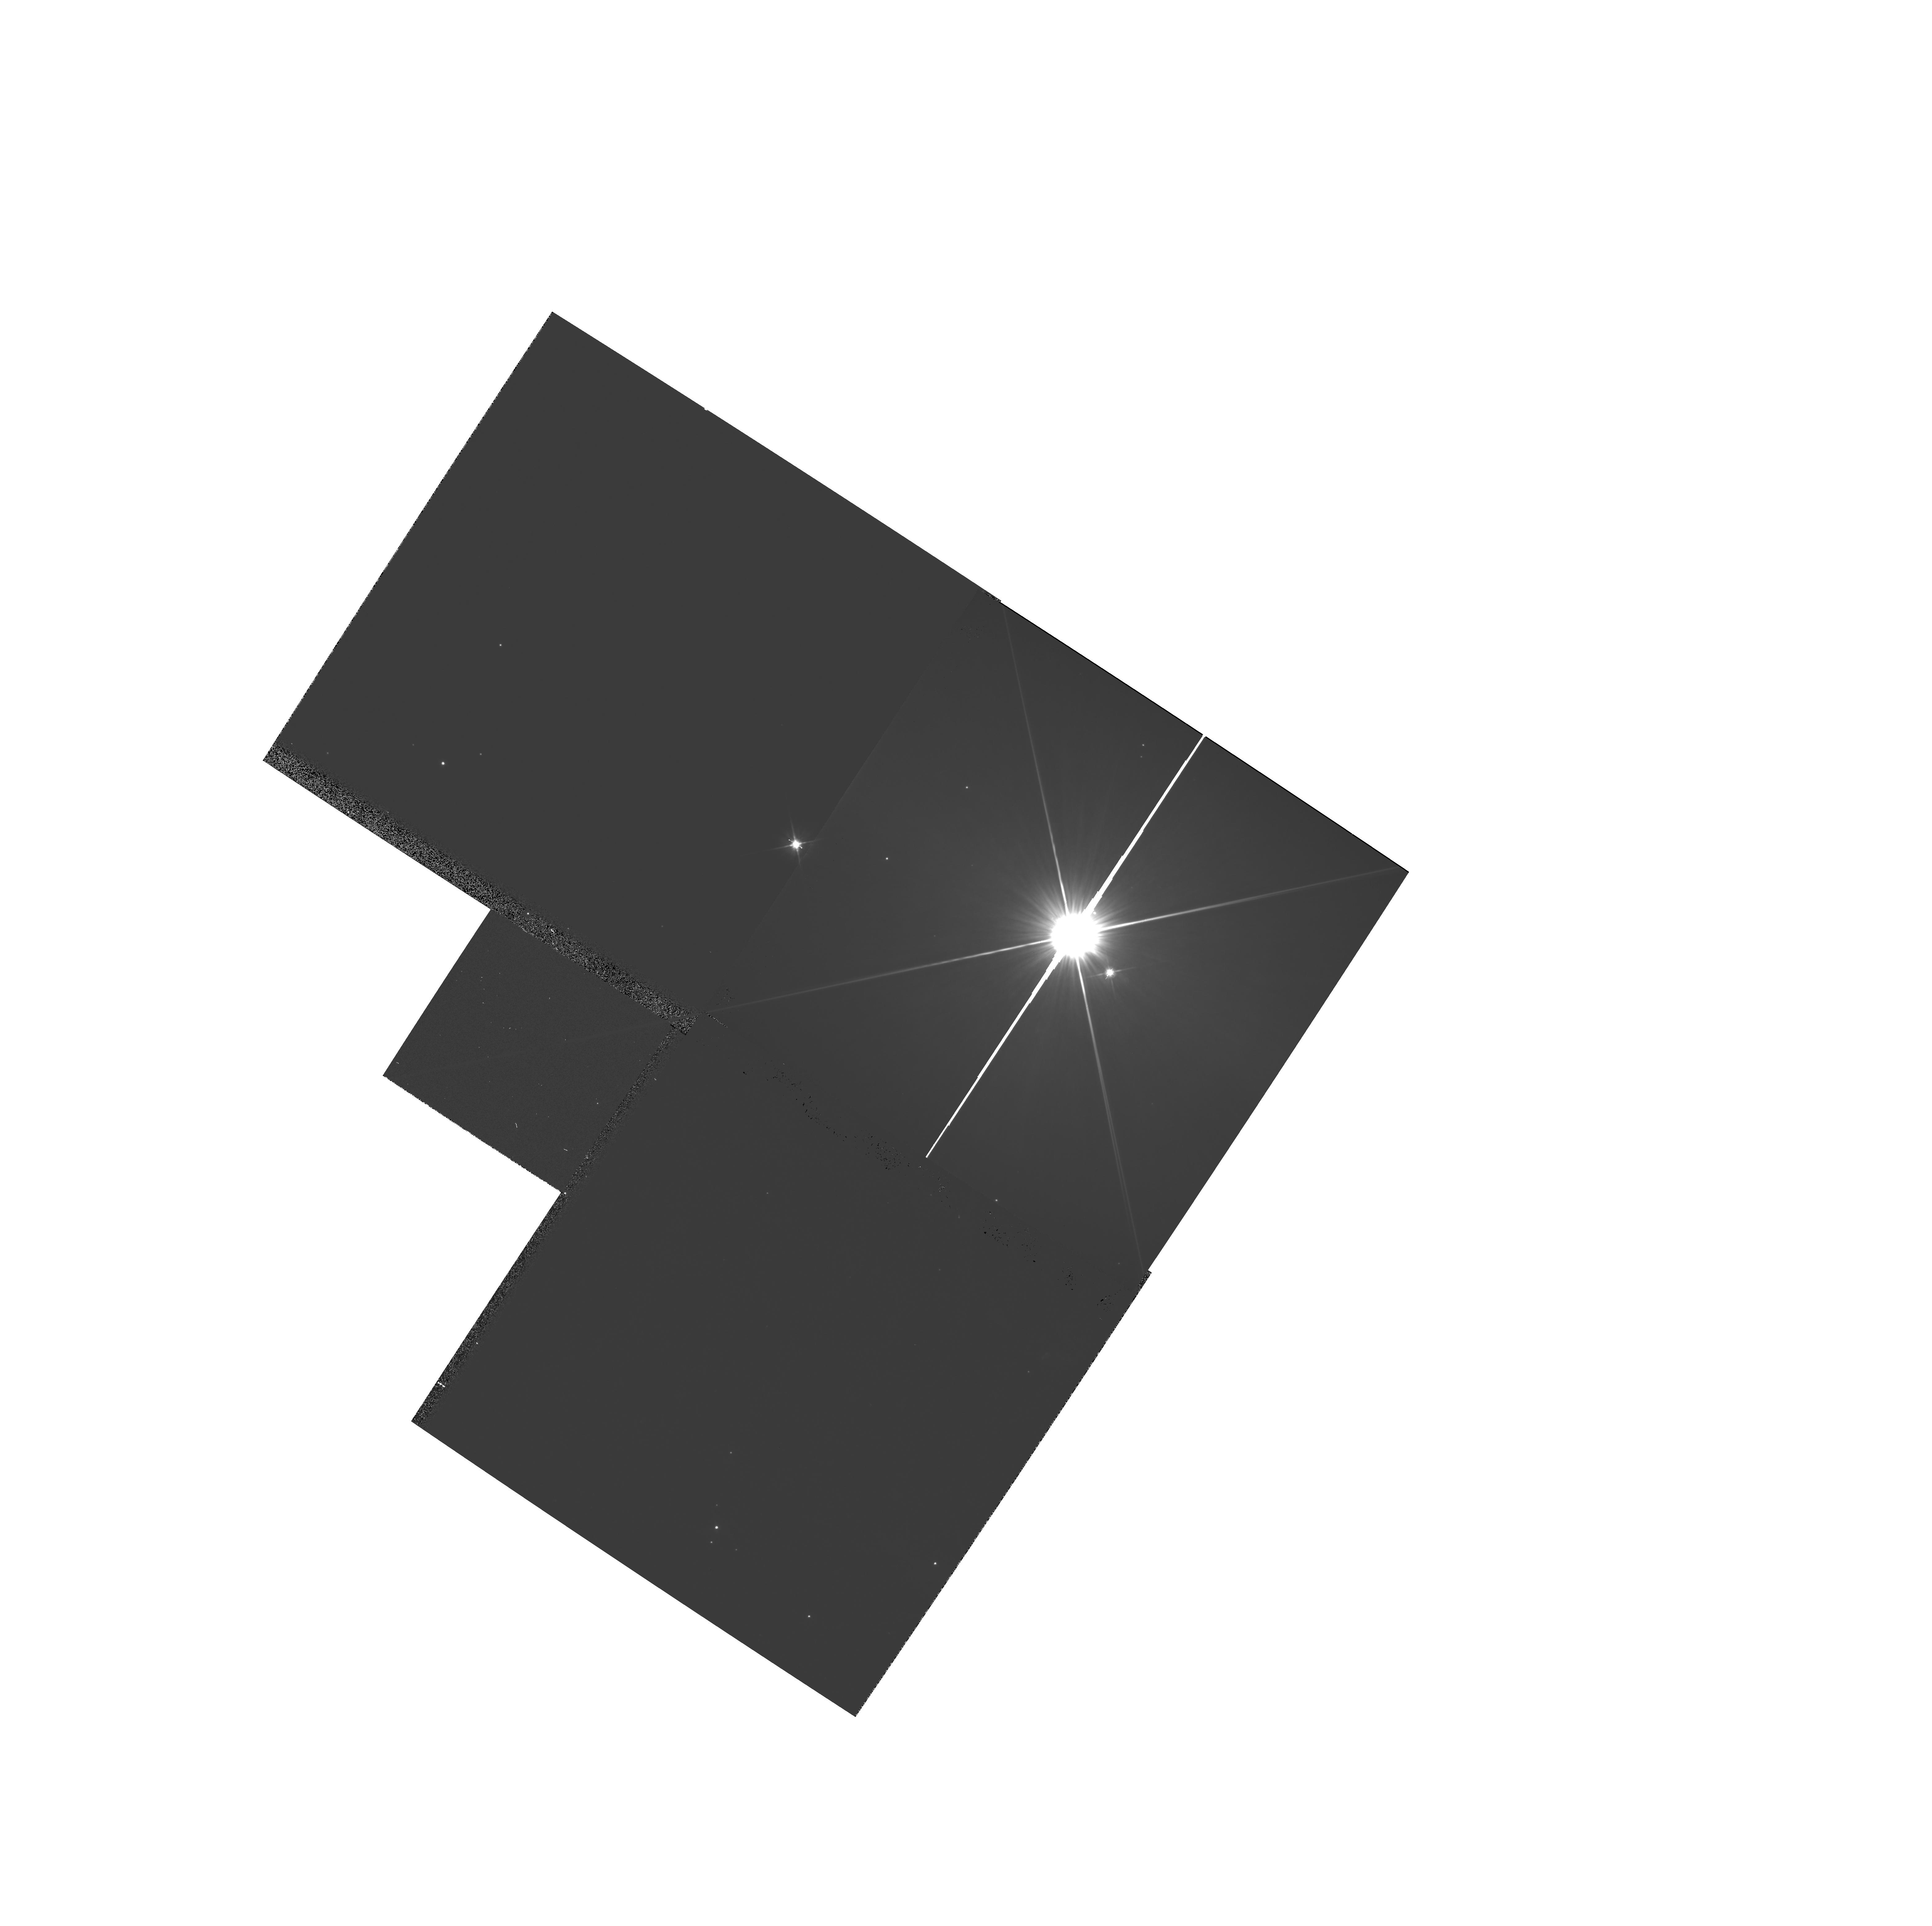
Target: HR-4796. Instrument: WFPC2/PC. Filter: F606W. Exposure: 4 min. Observation ID: hst_6863_01_wfpc2_pc_f606w_u3j501

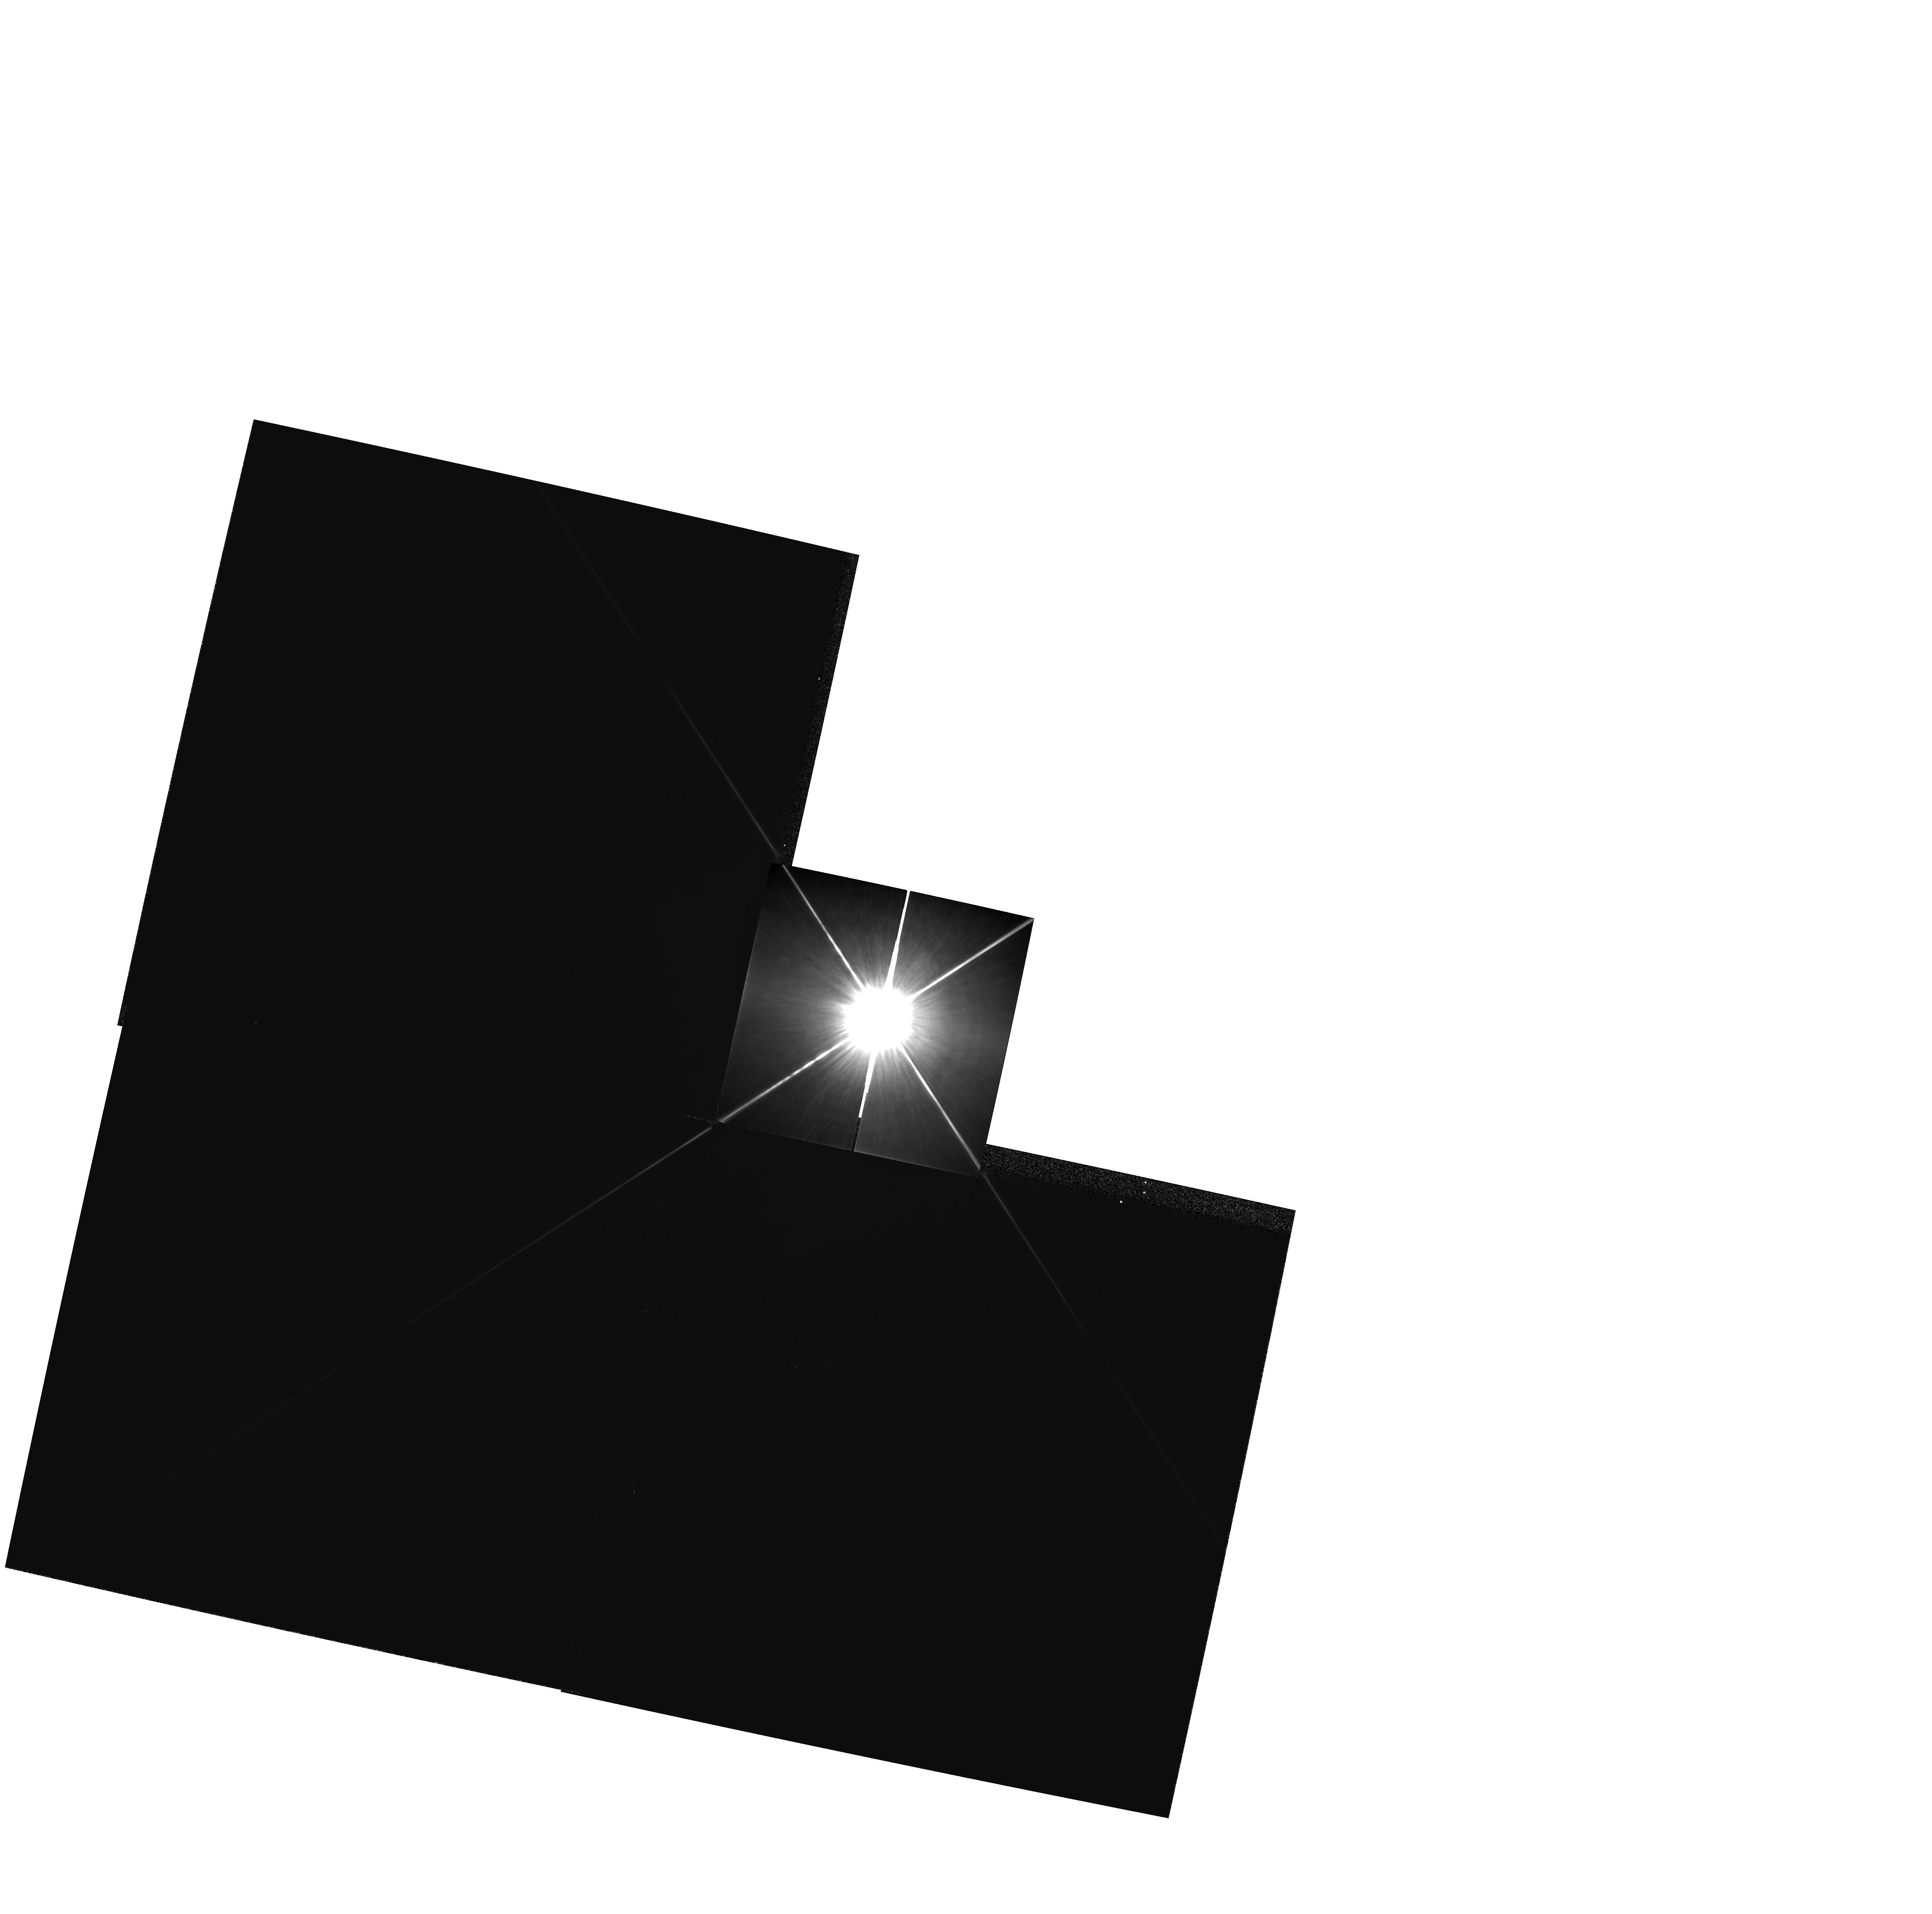
Target: EPS-ERI. Instrument: WFPC2/PC. Filter: F814W. Exposure: 1 min. Observation ID: hst_6863_02_wfpc2_pc_f814w_u3j502

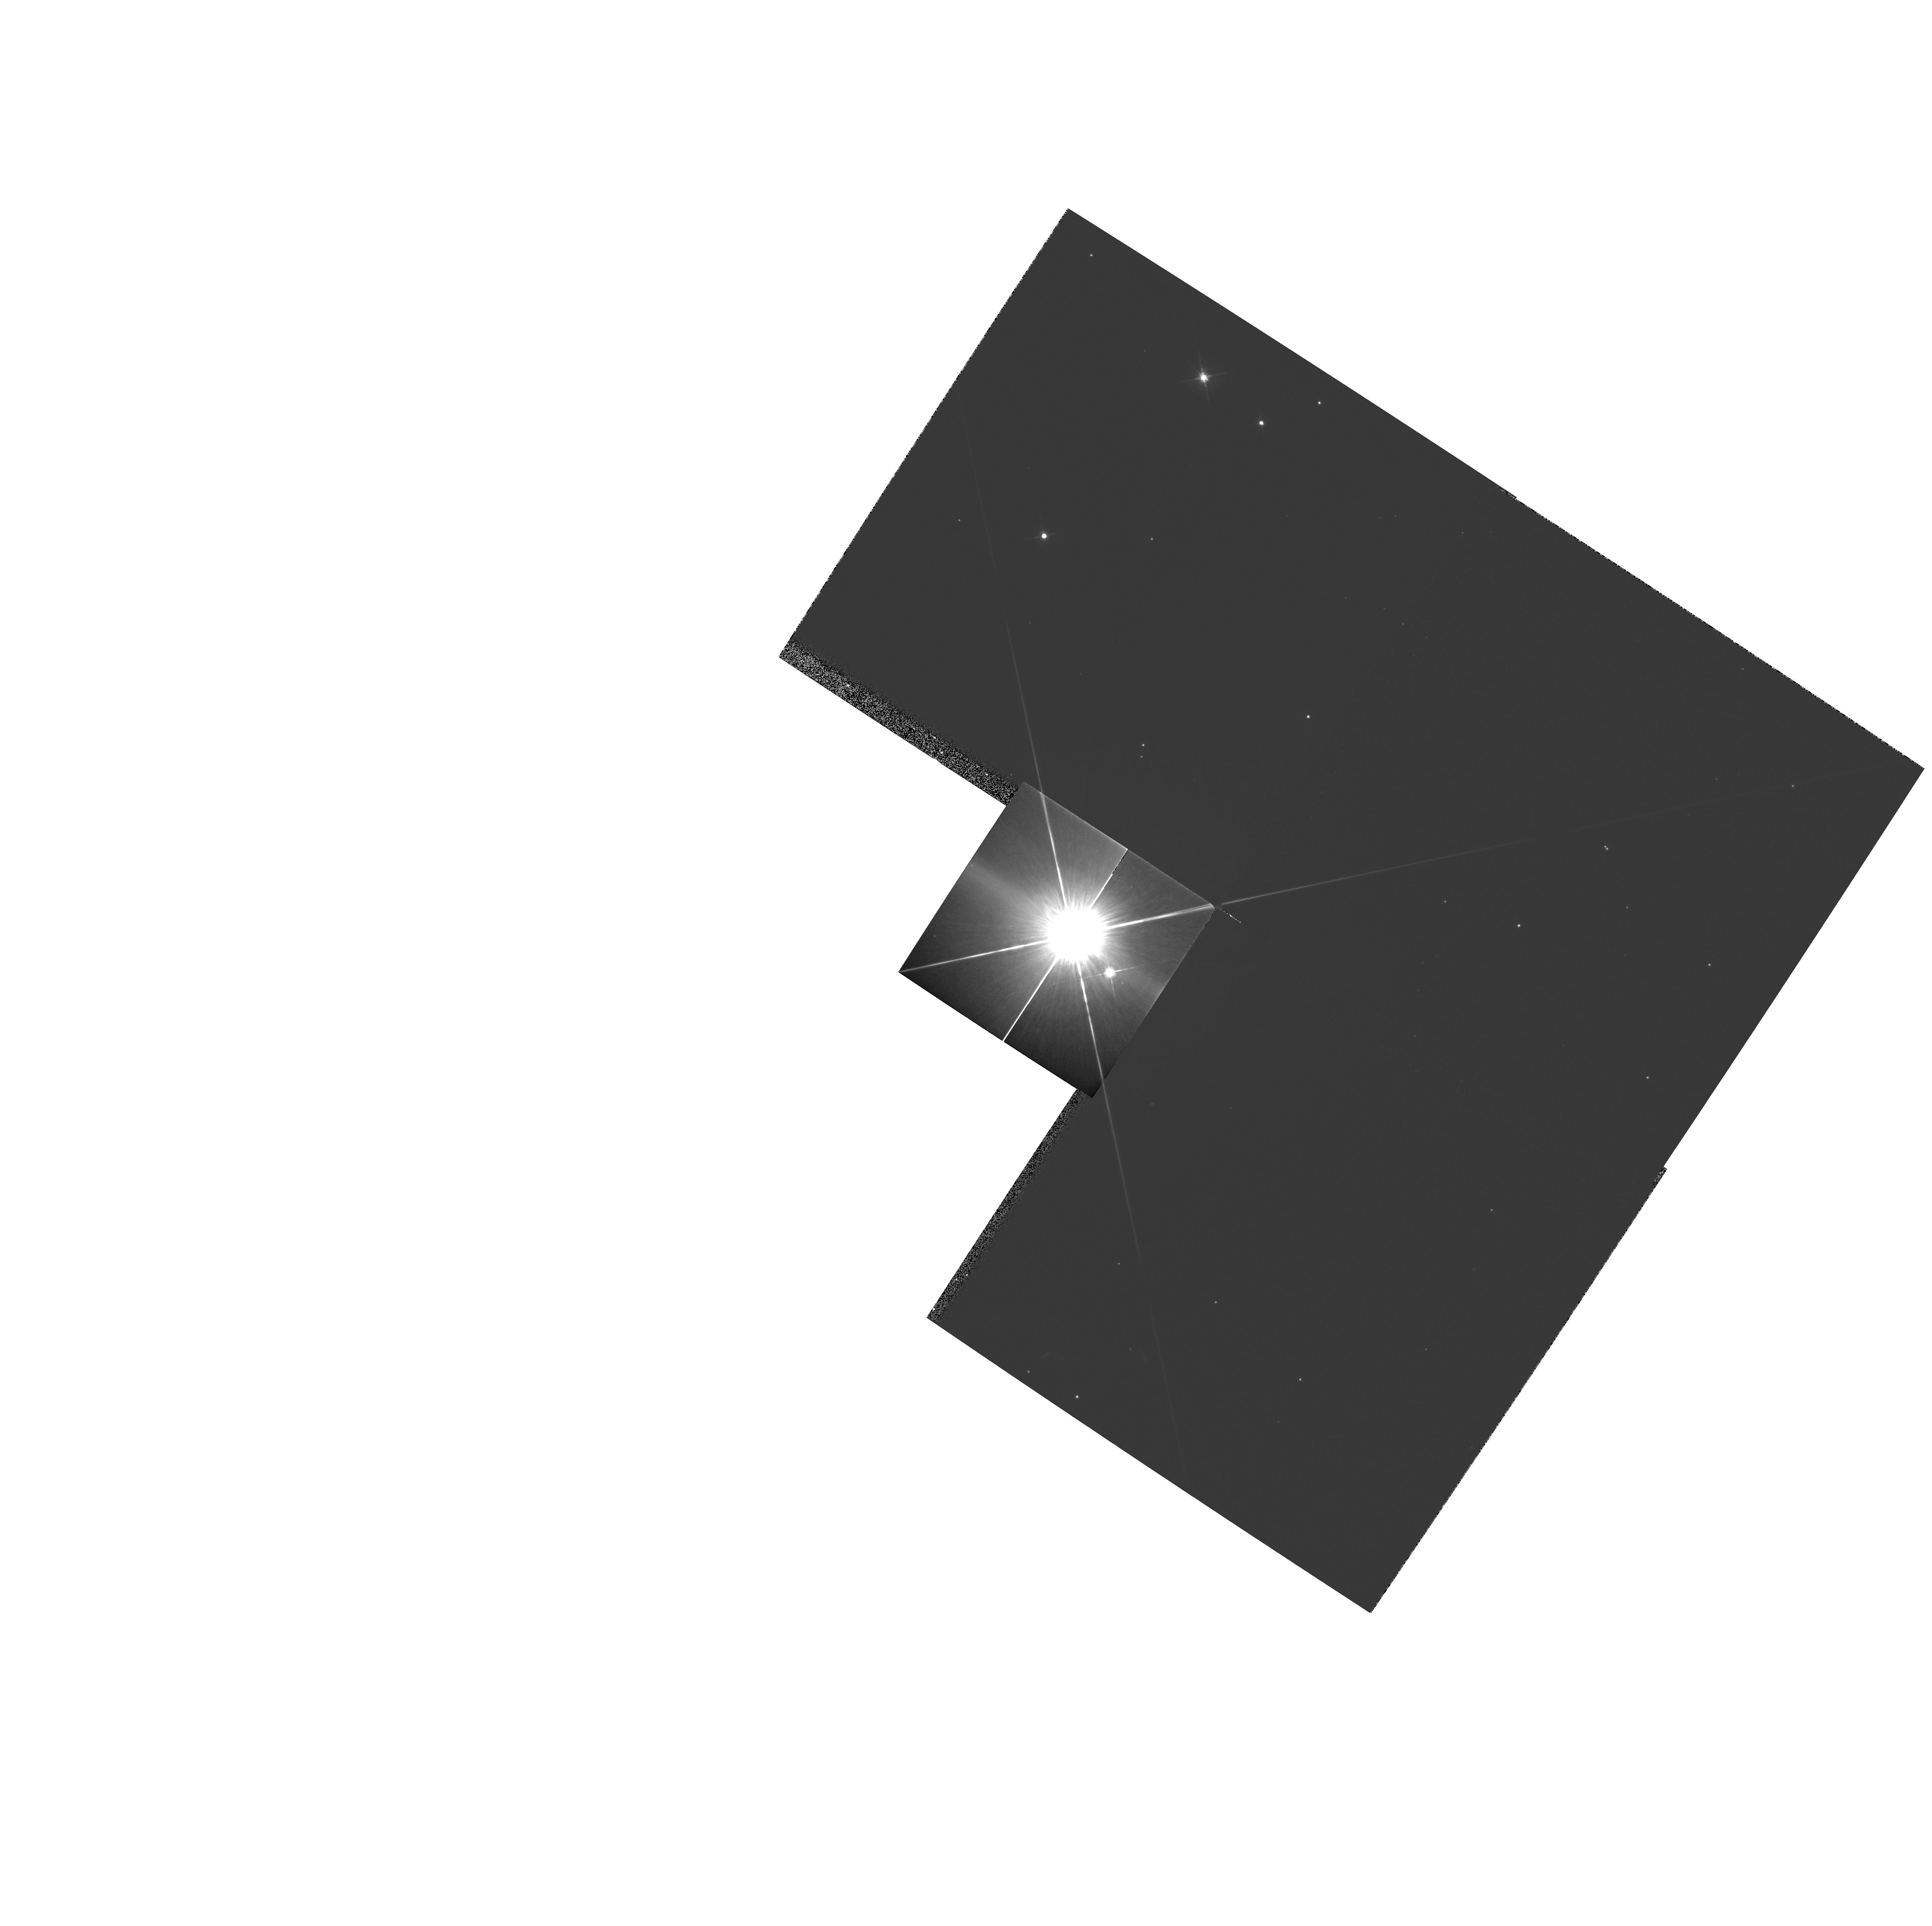
Target: HR-4796. Instrument: WFPC2/PC. Filter: F675W. Exposure: 3 min. Observation ID: hst_6863_01_wfpc2_pc_f675w_u3j501

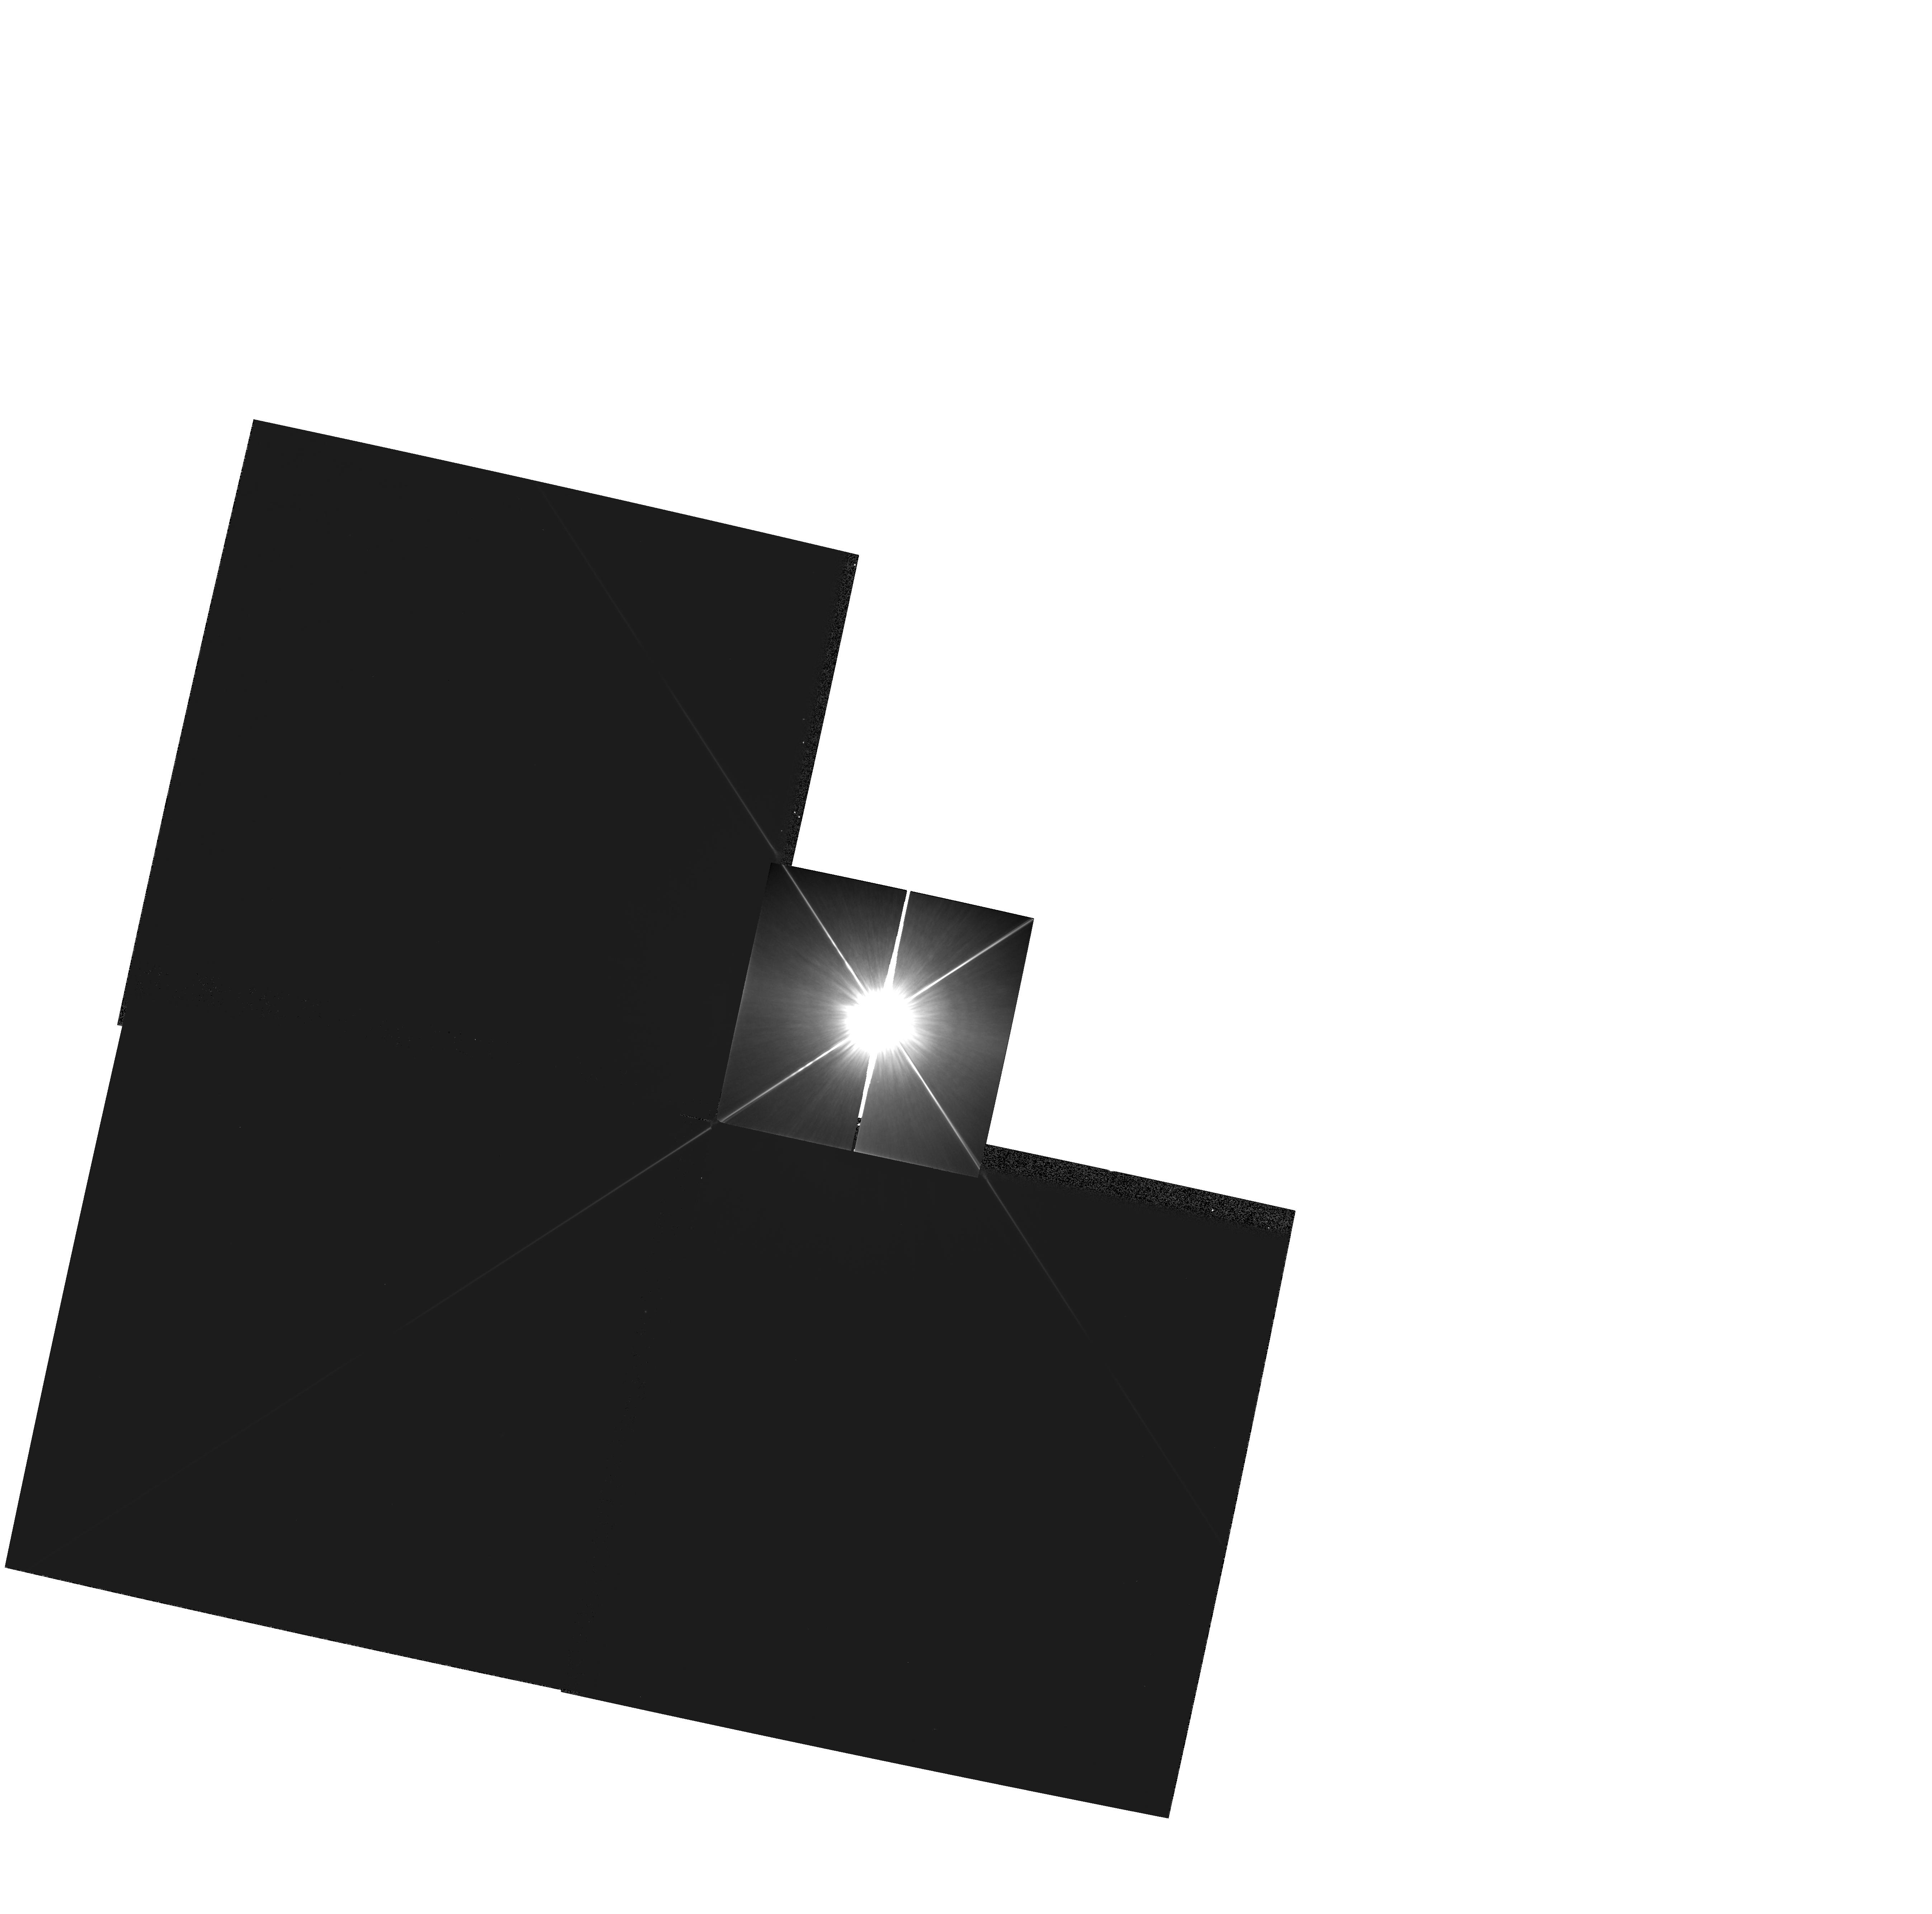
Target: EPS-ERI. Instrument: WFPC2/PC. Filter: F555W. Exposure: 2 min. Observation ID: hst_6863_02_wfpc2_pc_f555w_u3j502

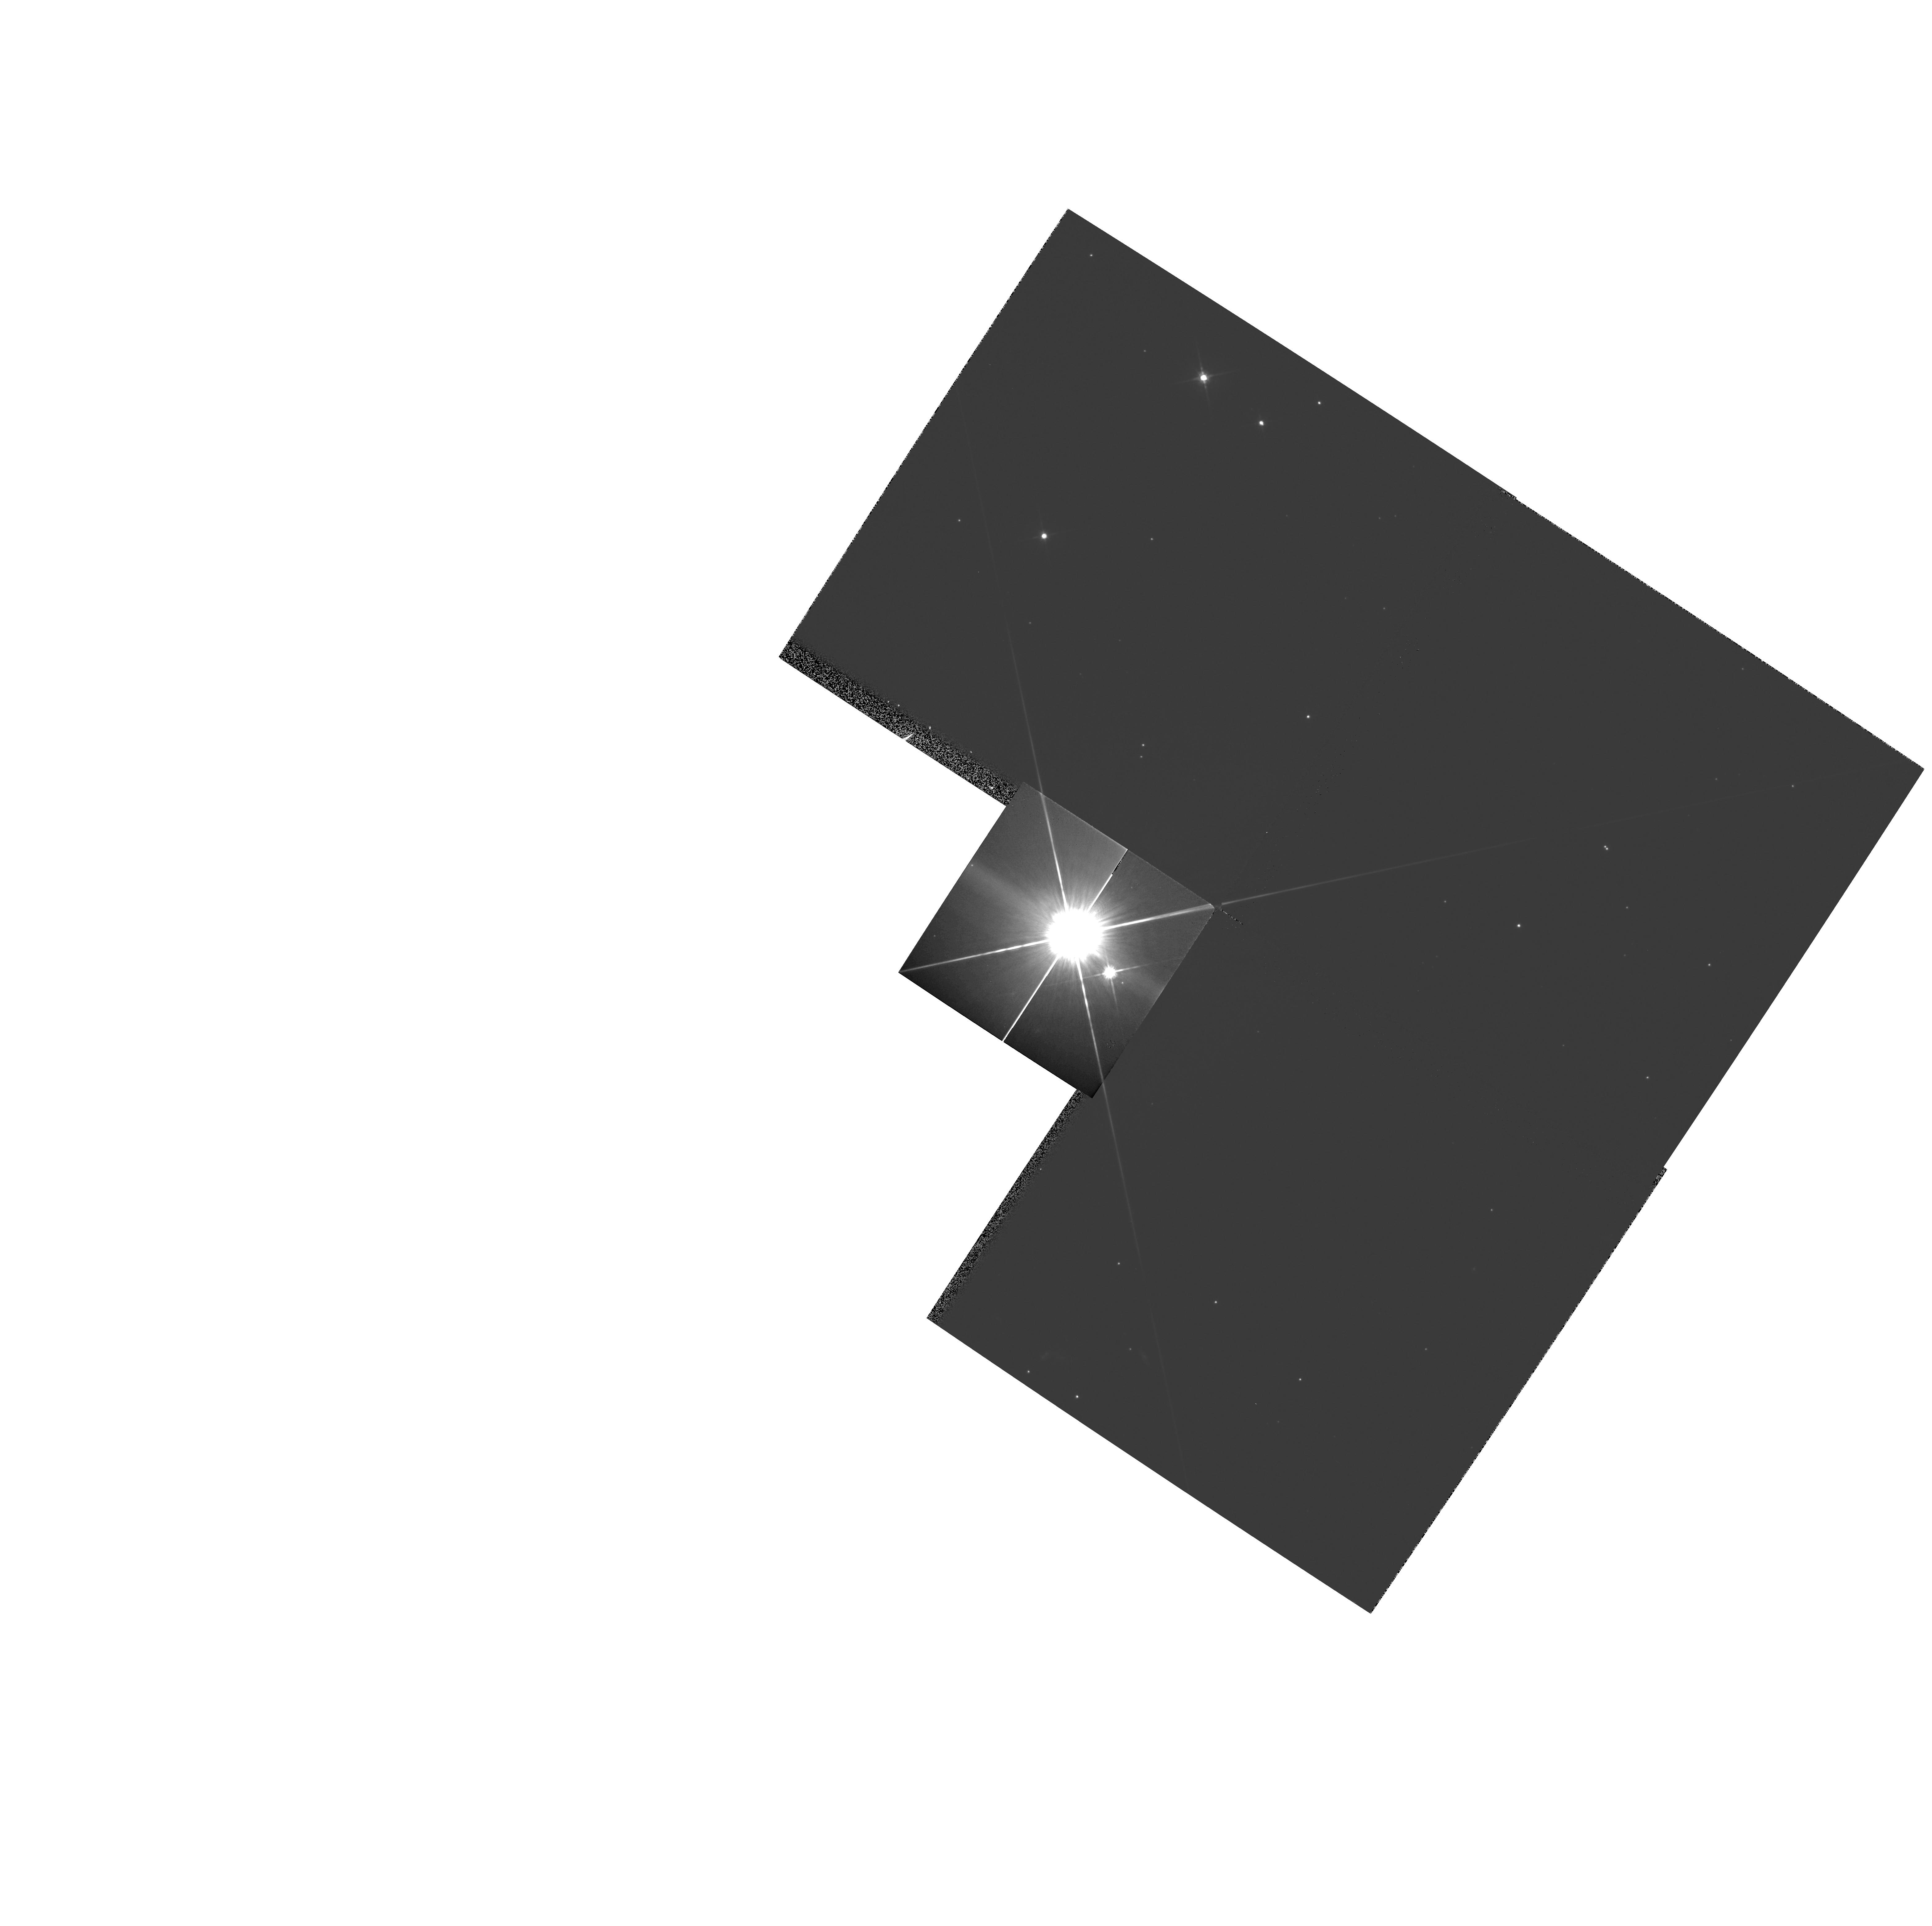
Target: HR-4796. Instrument: WFPC2/PC. Filter: F814W. Exposure: 3 min. Observation ID: hst_6863_01_wfpc2_pc_f814w_u3j501

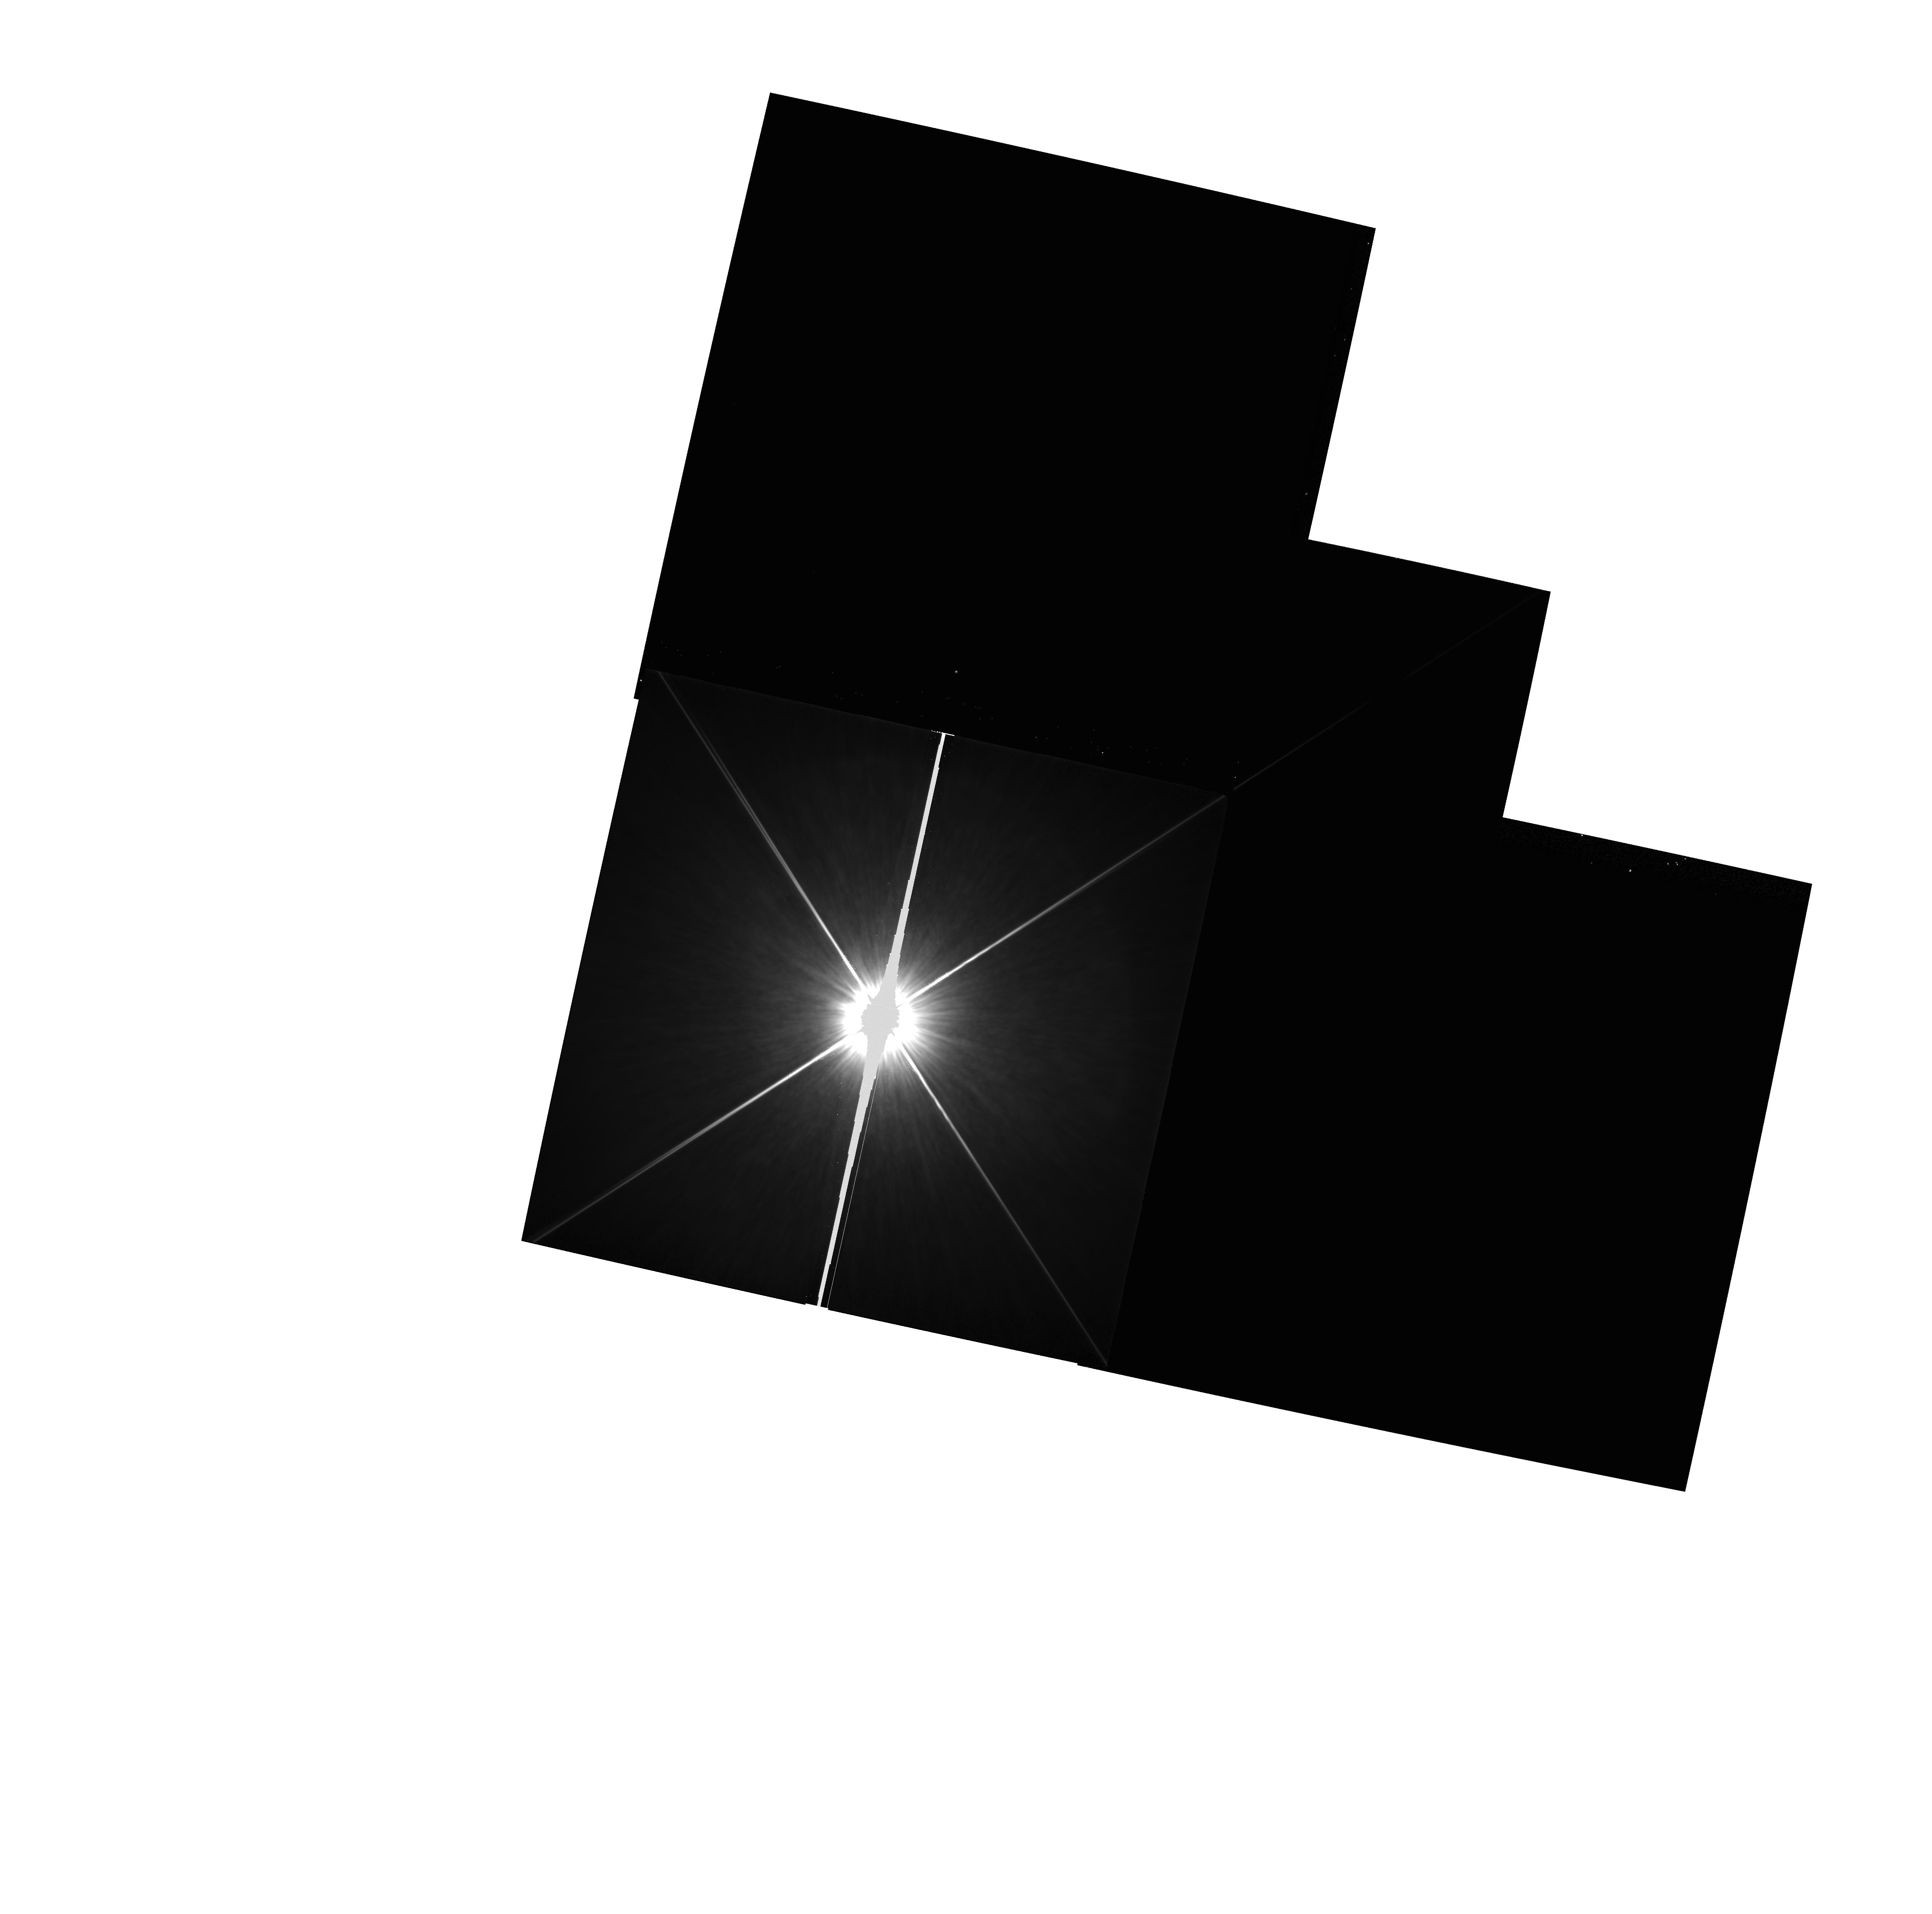
Target: EPS-ERI. Instrument: WFPC2/PC. Filter: F606W. Exposure: 10 min. Observation ID: hst_6863_02_wfpc2_pc_f606w_u3j502

THE DISKS AROUND MAIN SEQUENCE STARS (PI: Trauger, John)

This program images two main sequence stars HR4796 and Epsilon Eridani. Both have large IRAS excesses, and the images are taken using WFPC2 to search for circumstellar disks. Exposure times were chosen to provide high signal-to-noise ratios in the possible disk locations. The stellar cores will be highly saturated, but the anti-blooming property of the WFPC2 CCDs will constrain bleeding in the vertical direction. This will allow us to search for the disks perpendicular to the bleed direction. Images are taken in the center of the PC, where we have suitable PSFs from other programs. Also, in one case, the star will be placed near the pyramid apex in the PC, so that we can look for any disk in the WFs, avoiding light scattered from the PC CCD. A 2 by 2 raster, 1 arcsec on a side, is taken around that position to better separate PSF artifacts. Images are also taken in the center of WF3, in F606W where the scatter at a given radius in arcsec is less than in the PC, and good PSF information is available.